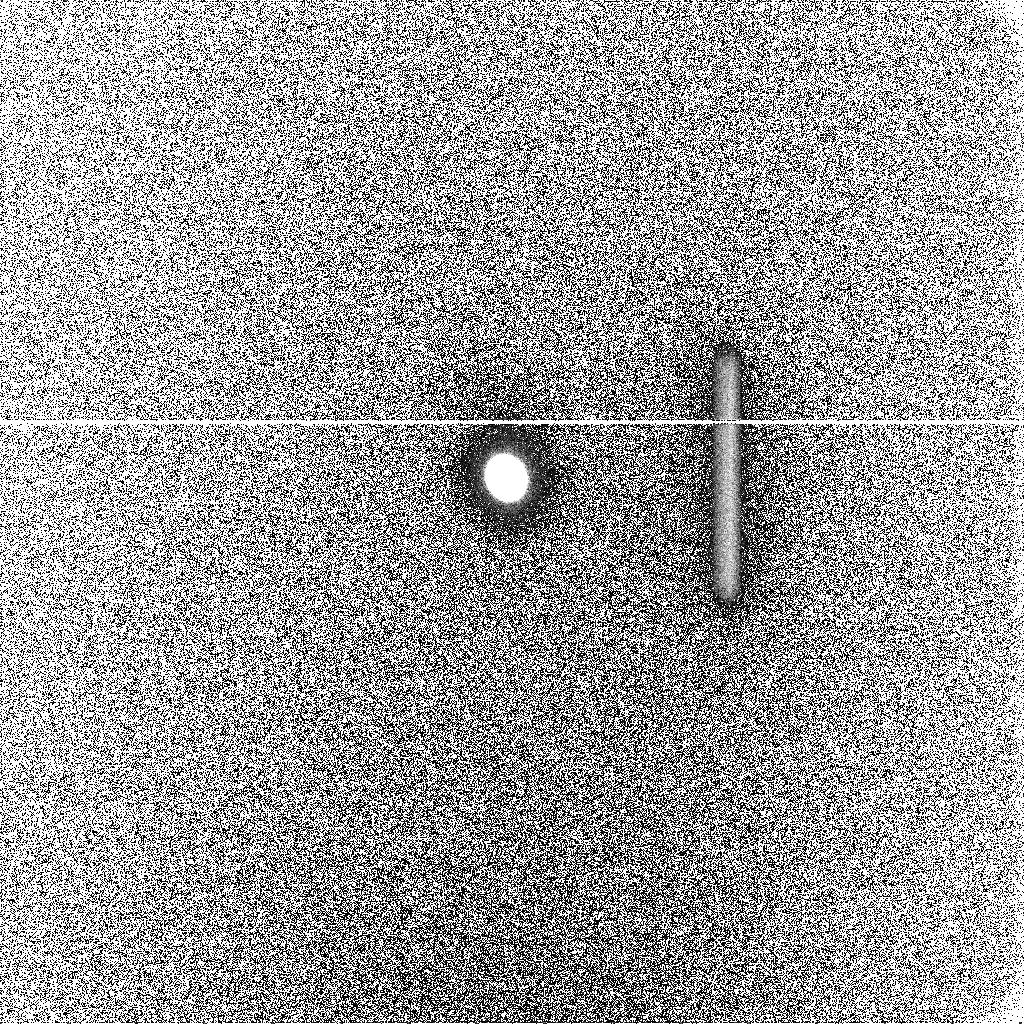
Target: GANYMEDE. Instrument: ACS/SBC. Filter: F125LP. Exposure: 21 min. Observation ID: j8m3a1biq

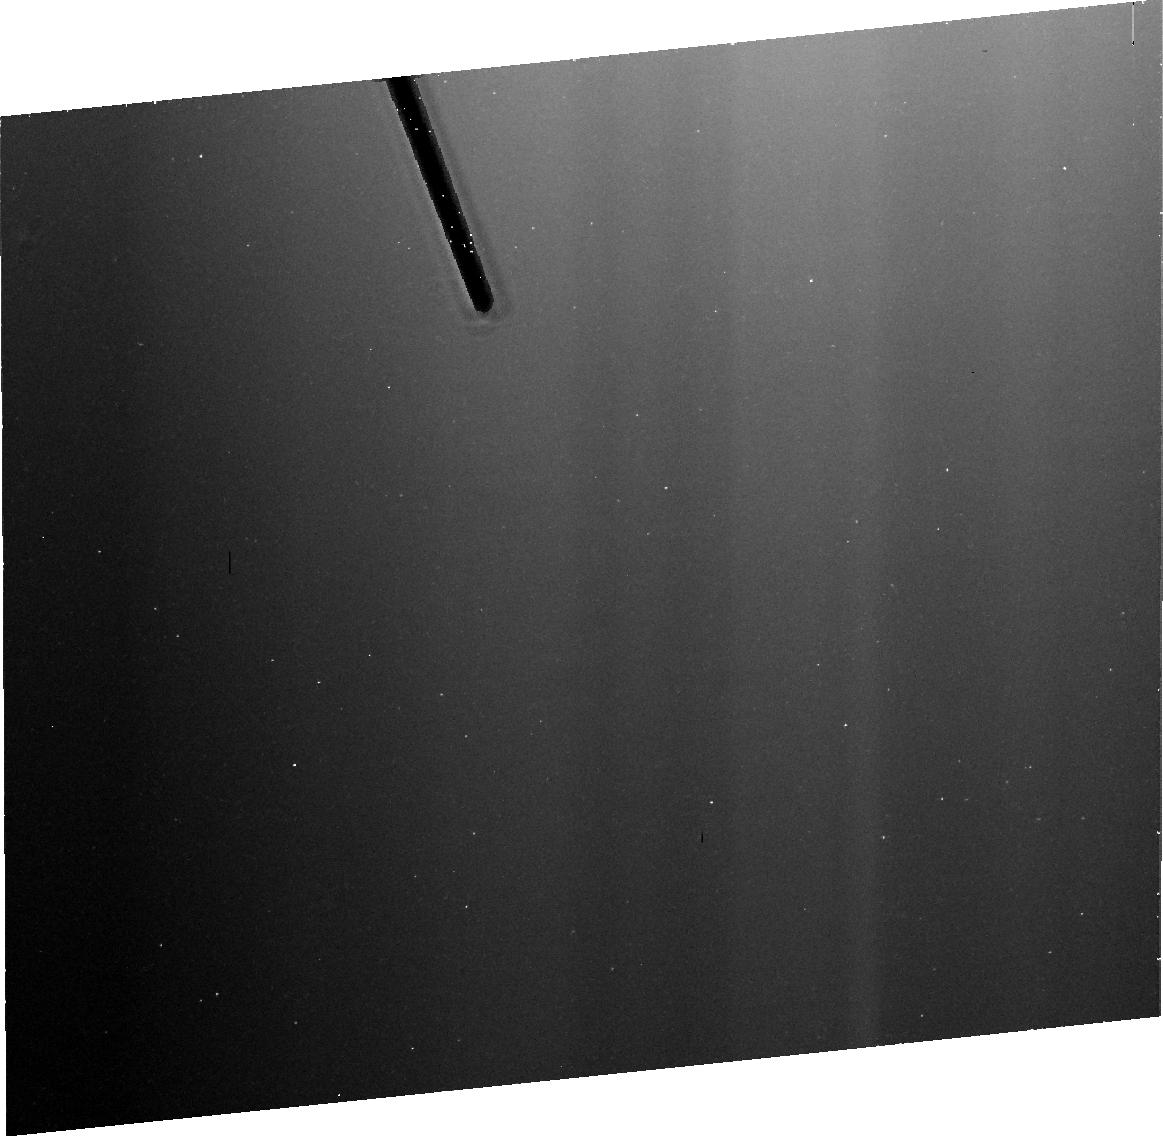
Target: GANYMEDE-ECL. Instrument: ACS/HRC. Filter: FR656N. Exposure: 16 min. Observation ID: j8m3b1020

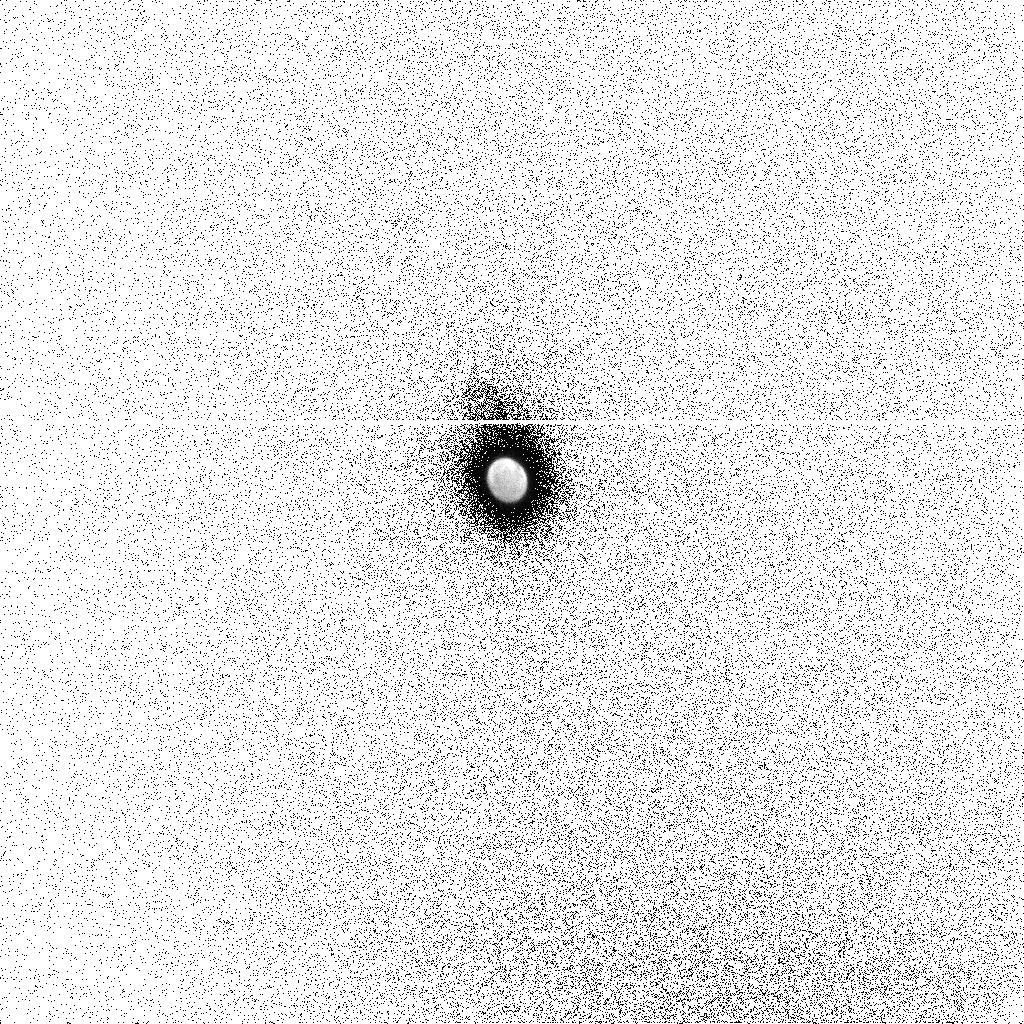
Target: GANYMEDE. Instrument: ACS/SBC. Filter: F150LP. Exposure: 20 min. Observation ID: j8m3a1bhq

Jovian Satellites (PI: Ford, Holland)

The icy Galilean satellites form an integral but poorly understood component of Jupiter's magnetospheric system. While the Pioneer and Voyager spacecraft encounters yielded evidence for the existence of a source of oxygen ions beyond Io's orbit, conclusive evidence that Europa and Ganymede possess thin oxygen atmospheres was only recently provided by HST/GHRS detections of faint far-UV airglow emissions of OI. Moreover, the OI emission on Ganymede is localized to the region of the satellite's poles, consistent with an auroral excitation source that would be expected from the internal magnetic field of Ganymede. More recently, spectrally resolved images of Ganymede obtained with STIS have confirmed this result and demonstrated the variation in location and brightness of the OI emissions with the position of Ganymede relative to Jupiter's plasmasheet. The energy and source of the exciting electrons remain unknown and there is little or no relevant in situ Galileo data that bear directly on this question and thus the determination of the molecular abundance remains highly uncertain. However, the energy can be constrained by the observation of the forbidden OI red line at 6300 Ang, but this requires observation when the satellite is in Jupiter's shadow, to avoid the emissions being swamped by the strong solar reflected light. Europa similarly shows the UV OI emissions, and recent HST/STIS observations show a complex time-dependent variation in the spatial distribution of these emissions. Europa does not have an intrinsic magnetic field, but rather the Jovian field at Europa is modified by a magnetic field induced by Europa's rotation. We will investigate Kivelson's suggested European conducting ocean by timing observations to coincide with different orientations of the induced magnetic field.